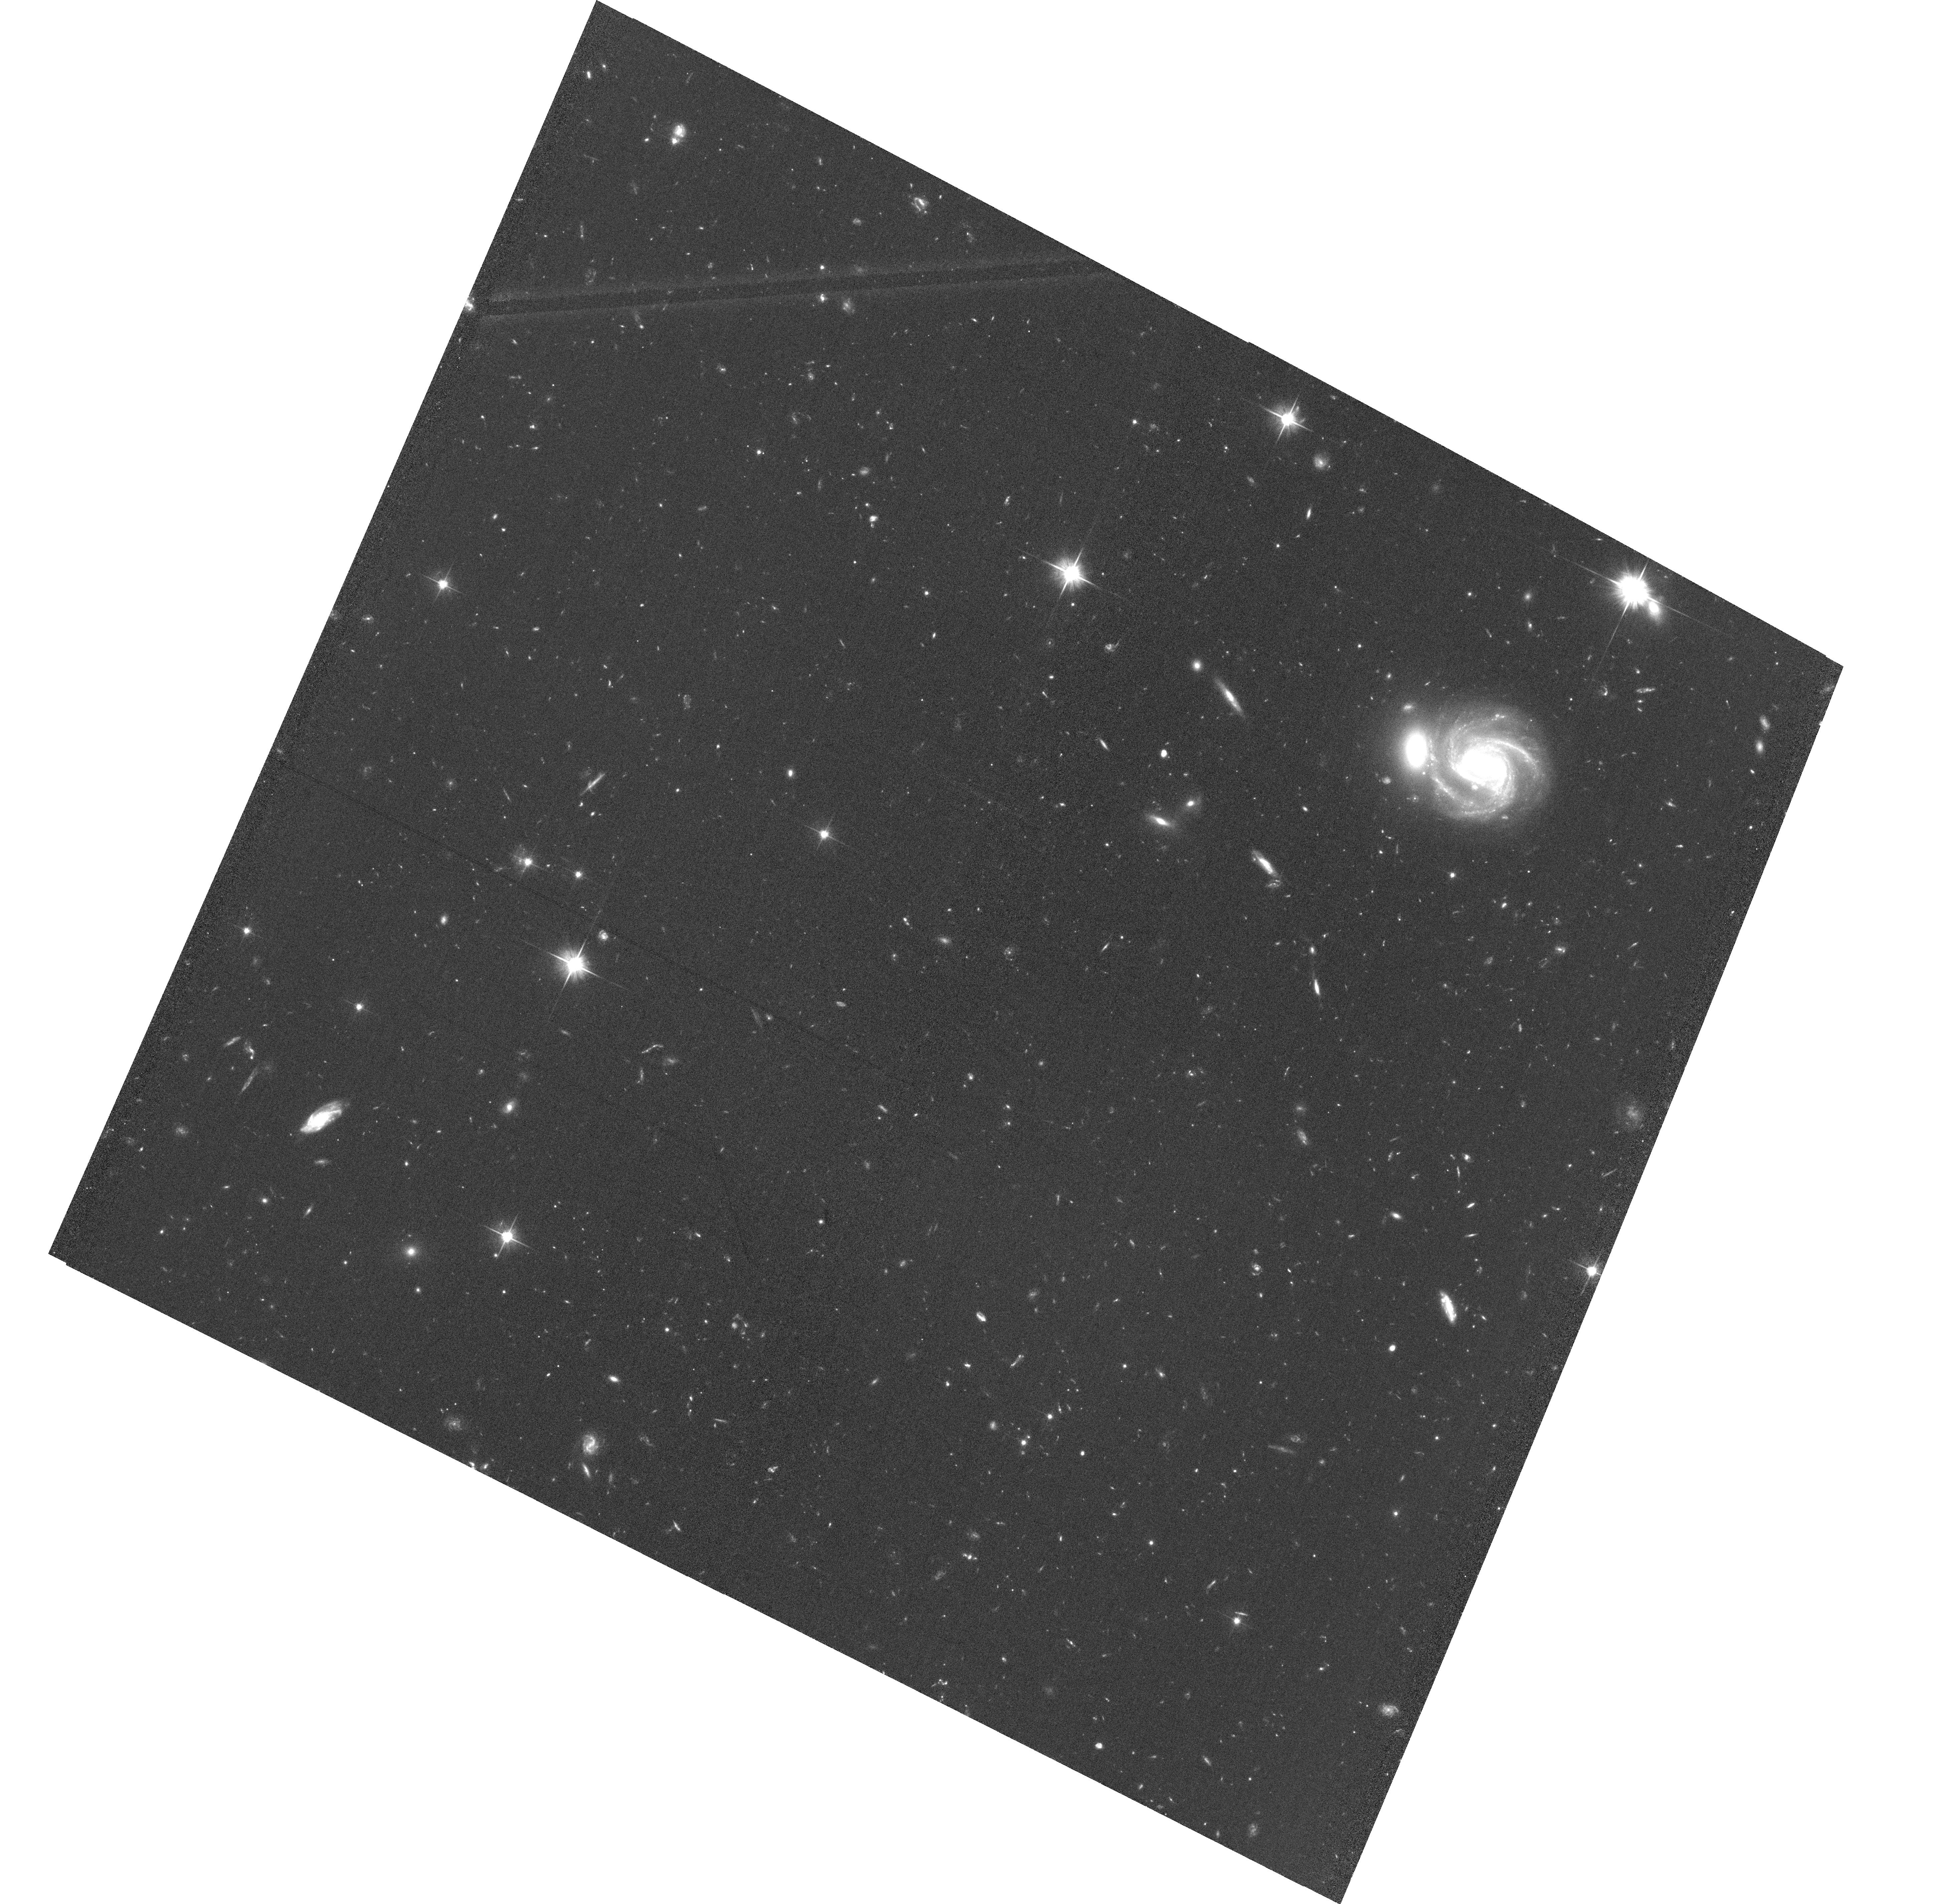
Target: BDF-3299
Instrument: ACS/WFC
Filter: F606W
Exposure: 1.3 h
Observation ID: hst_13688_04_acs_wfc_f606w_jcms04

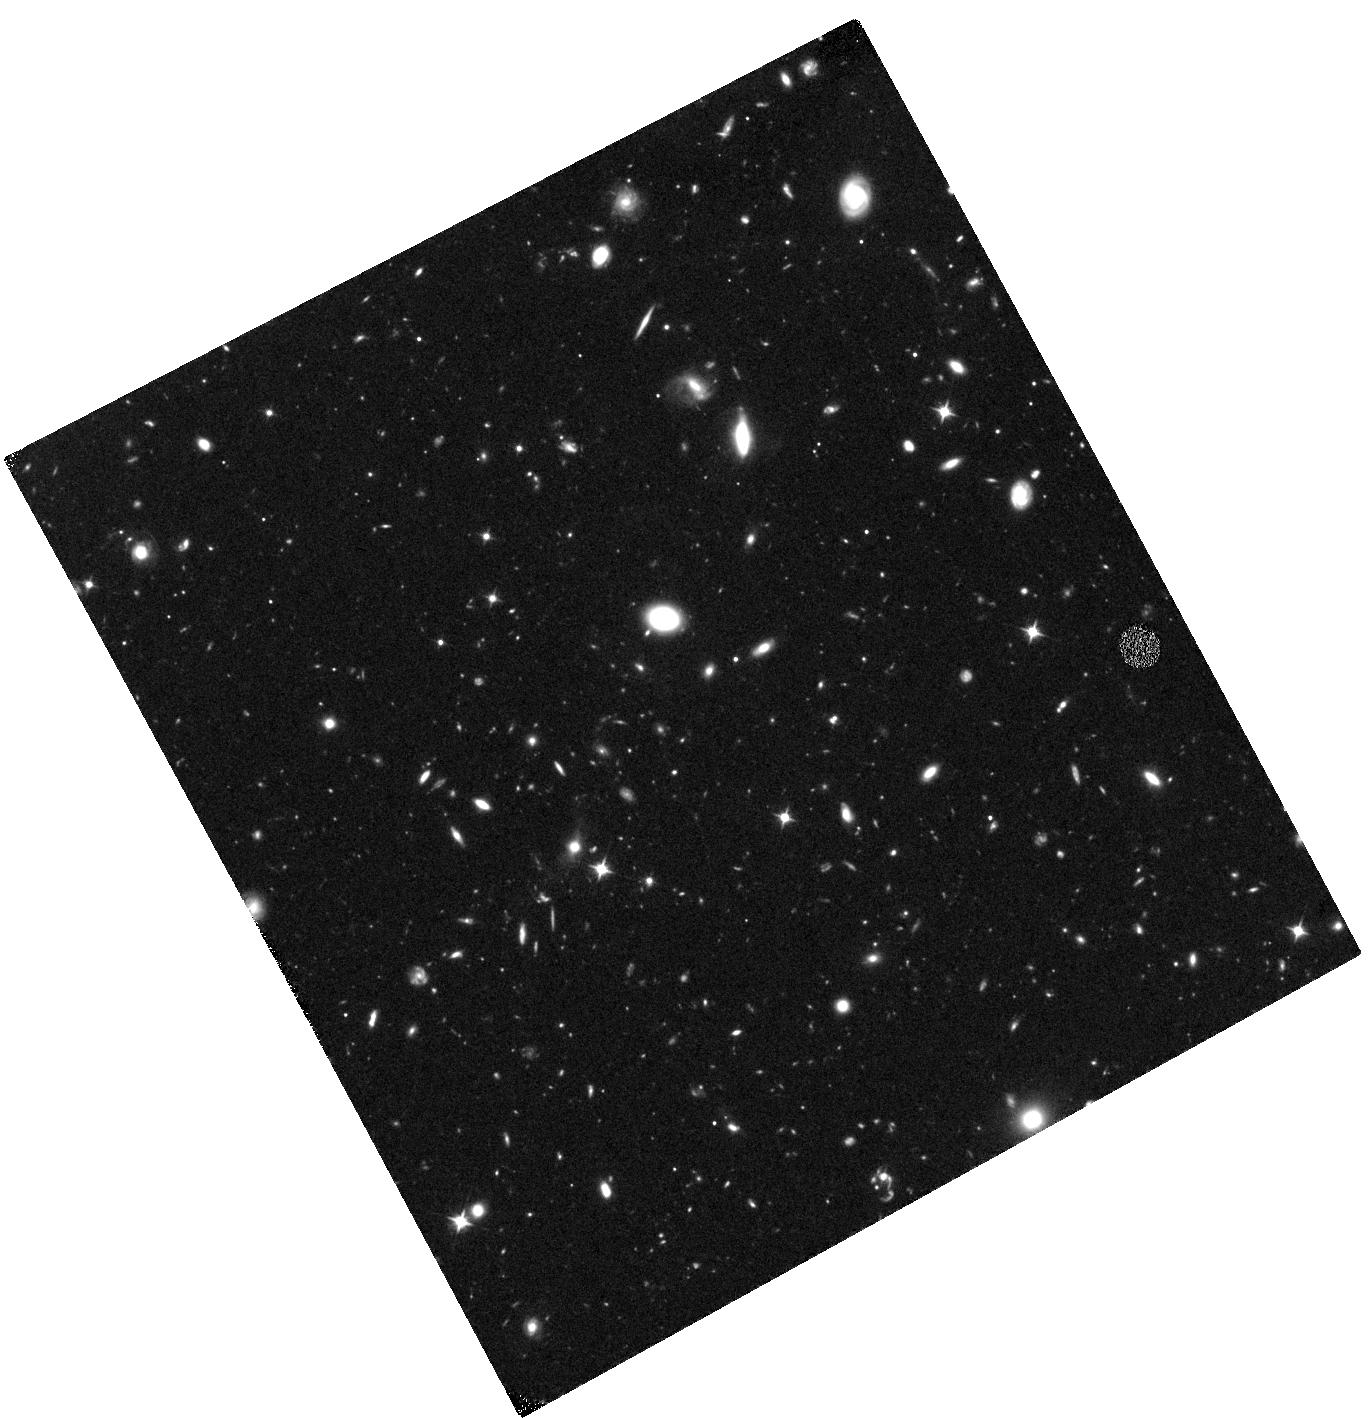
Target: BDF-521
Instrument: WFC3/IR
Filter: F105W
Exposure: 2.3 h
Observation ID: hst_13688_02_wfc3_ir_f105w_icms02

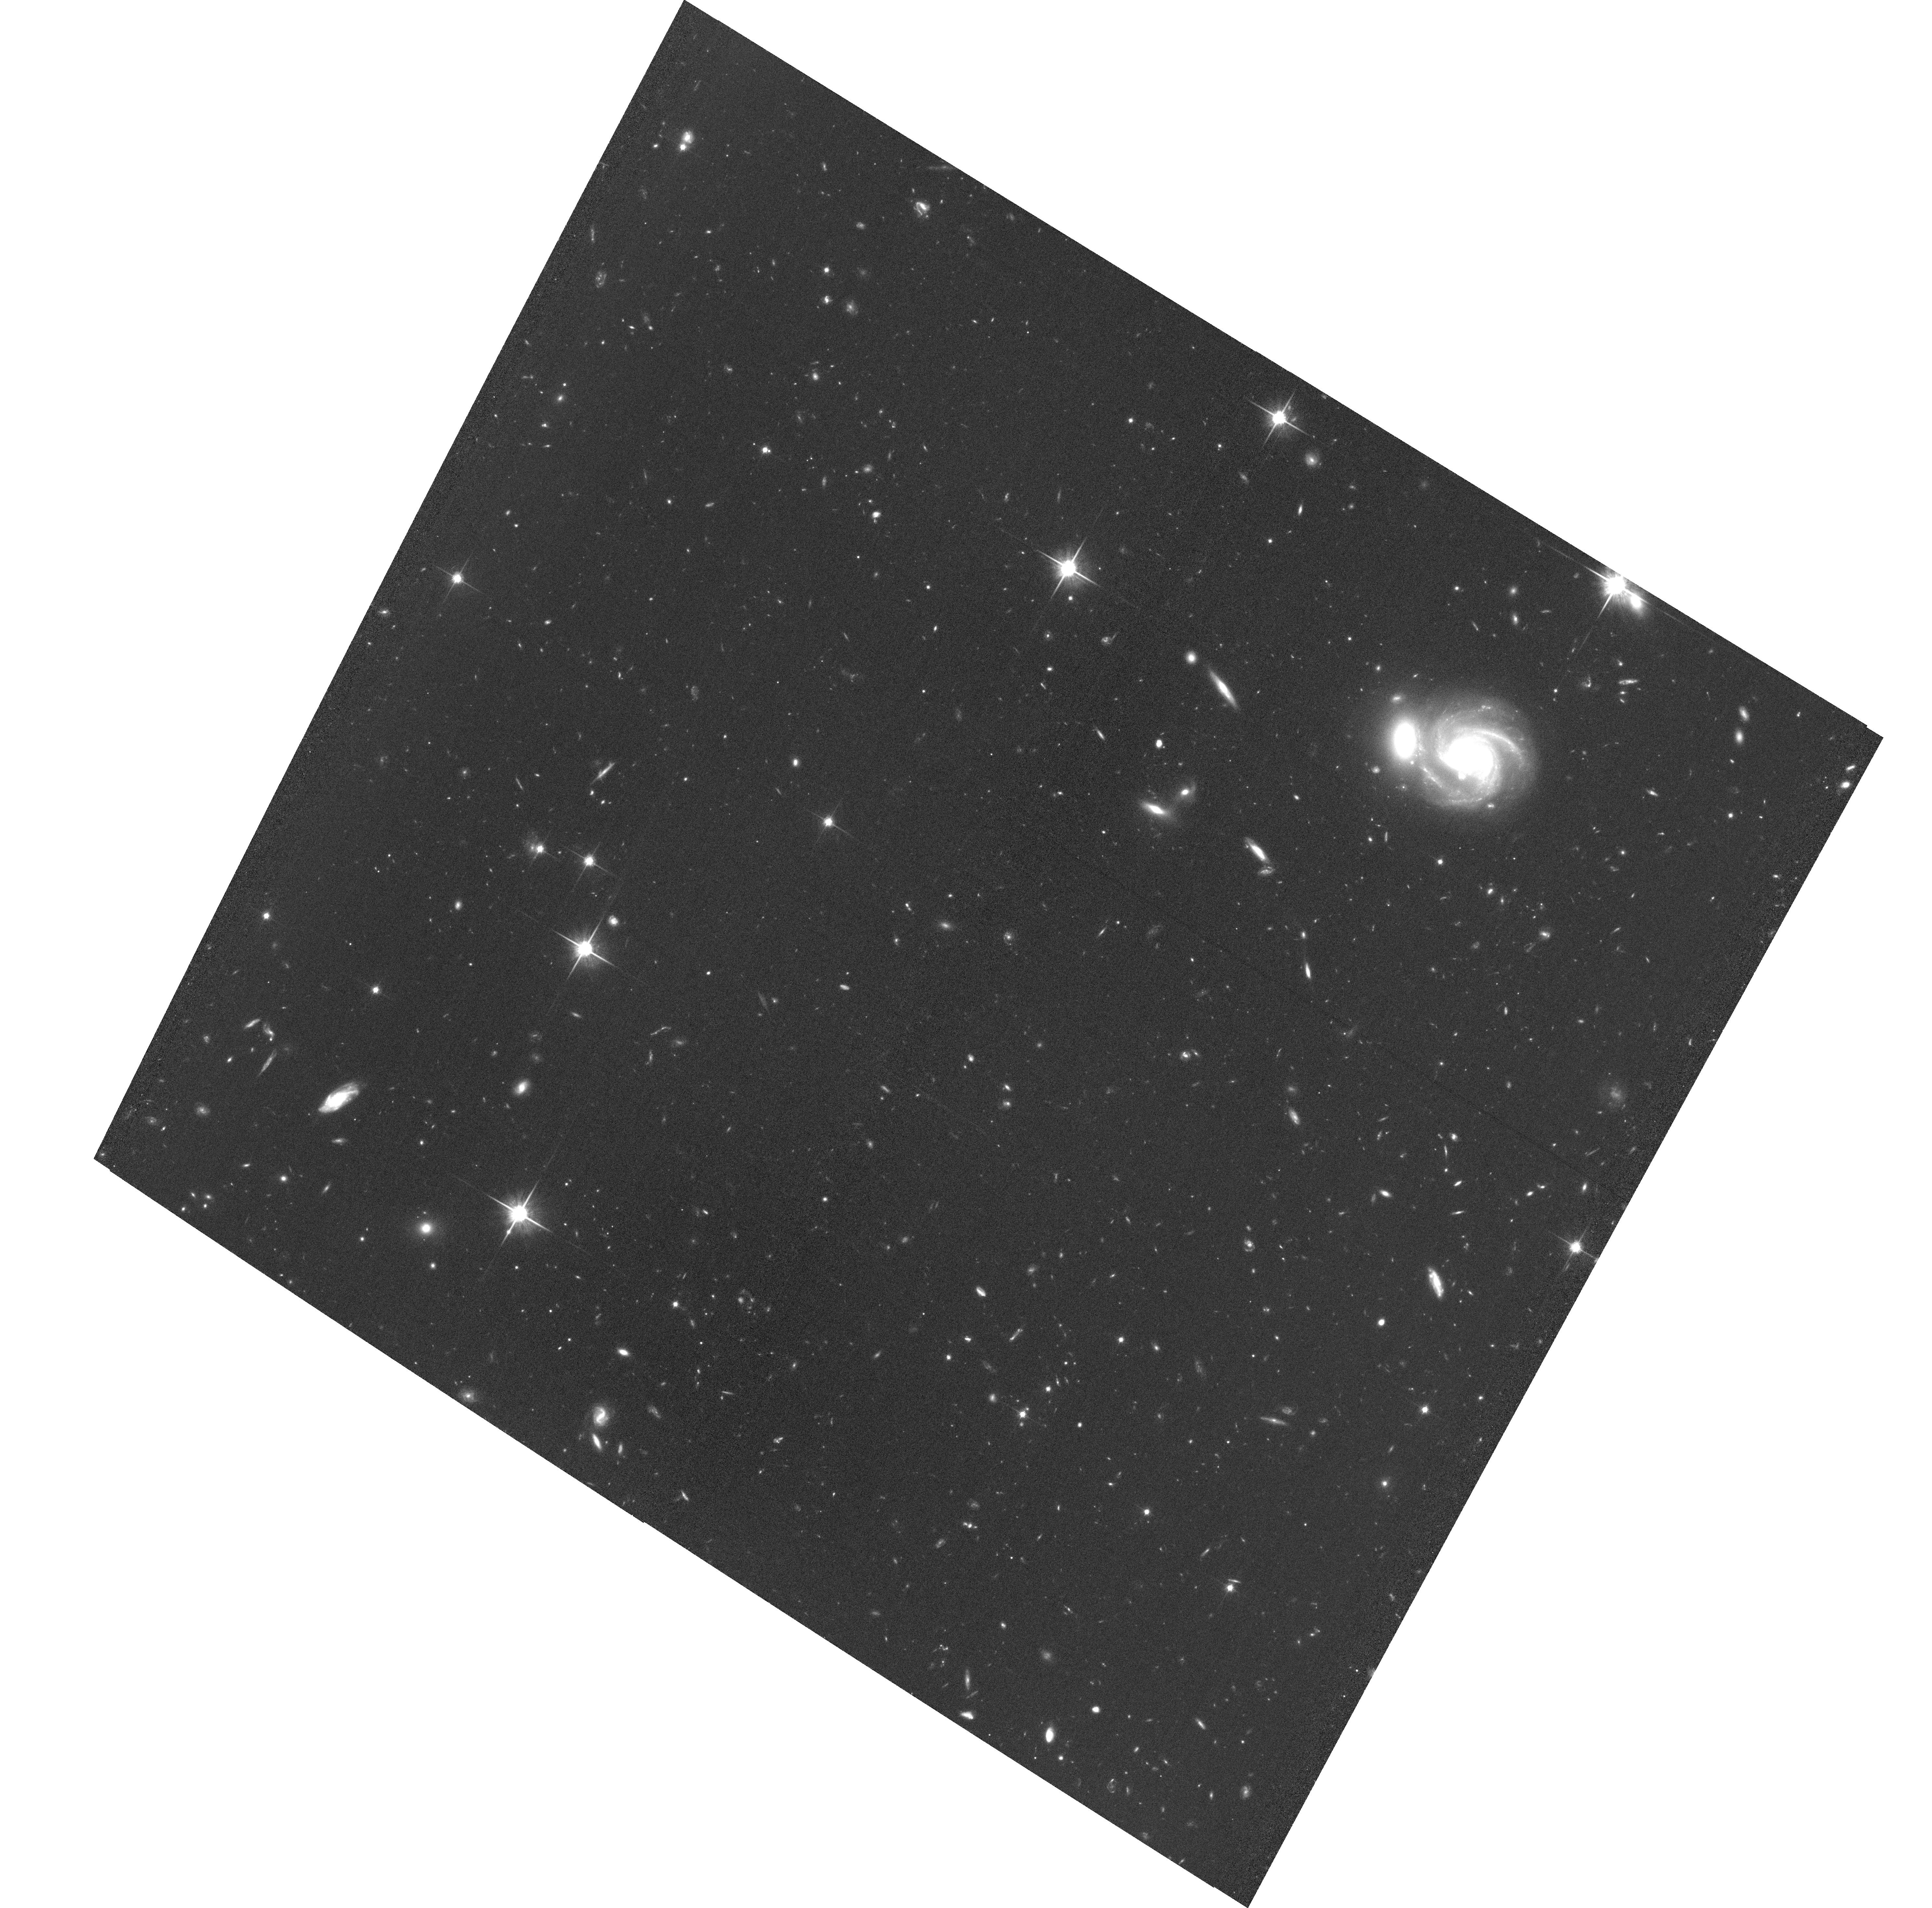
Target: BDF-3299
Instrument: ACS/WFC
Filter: F814W
Exposure: 2 h
Observation ID: hst_13688_03_acs_wfc_f814w_jcms03

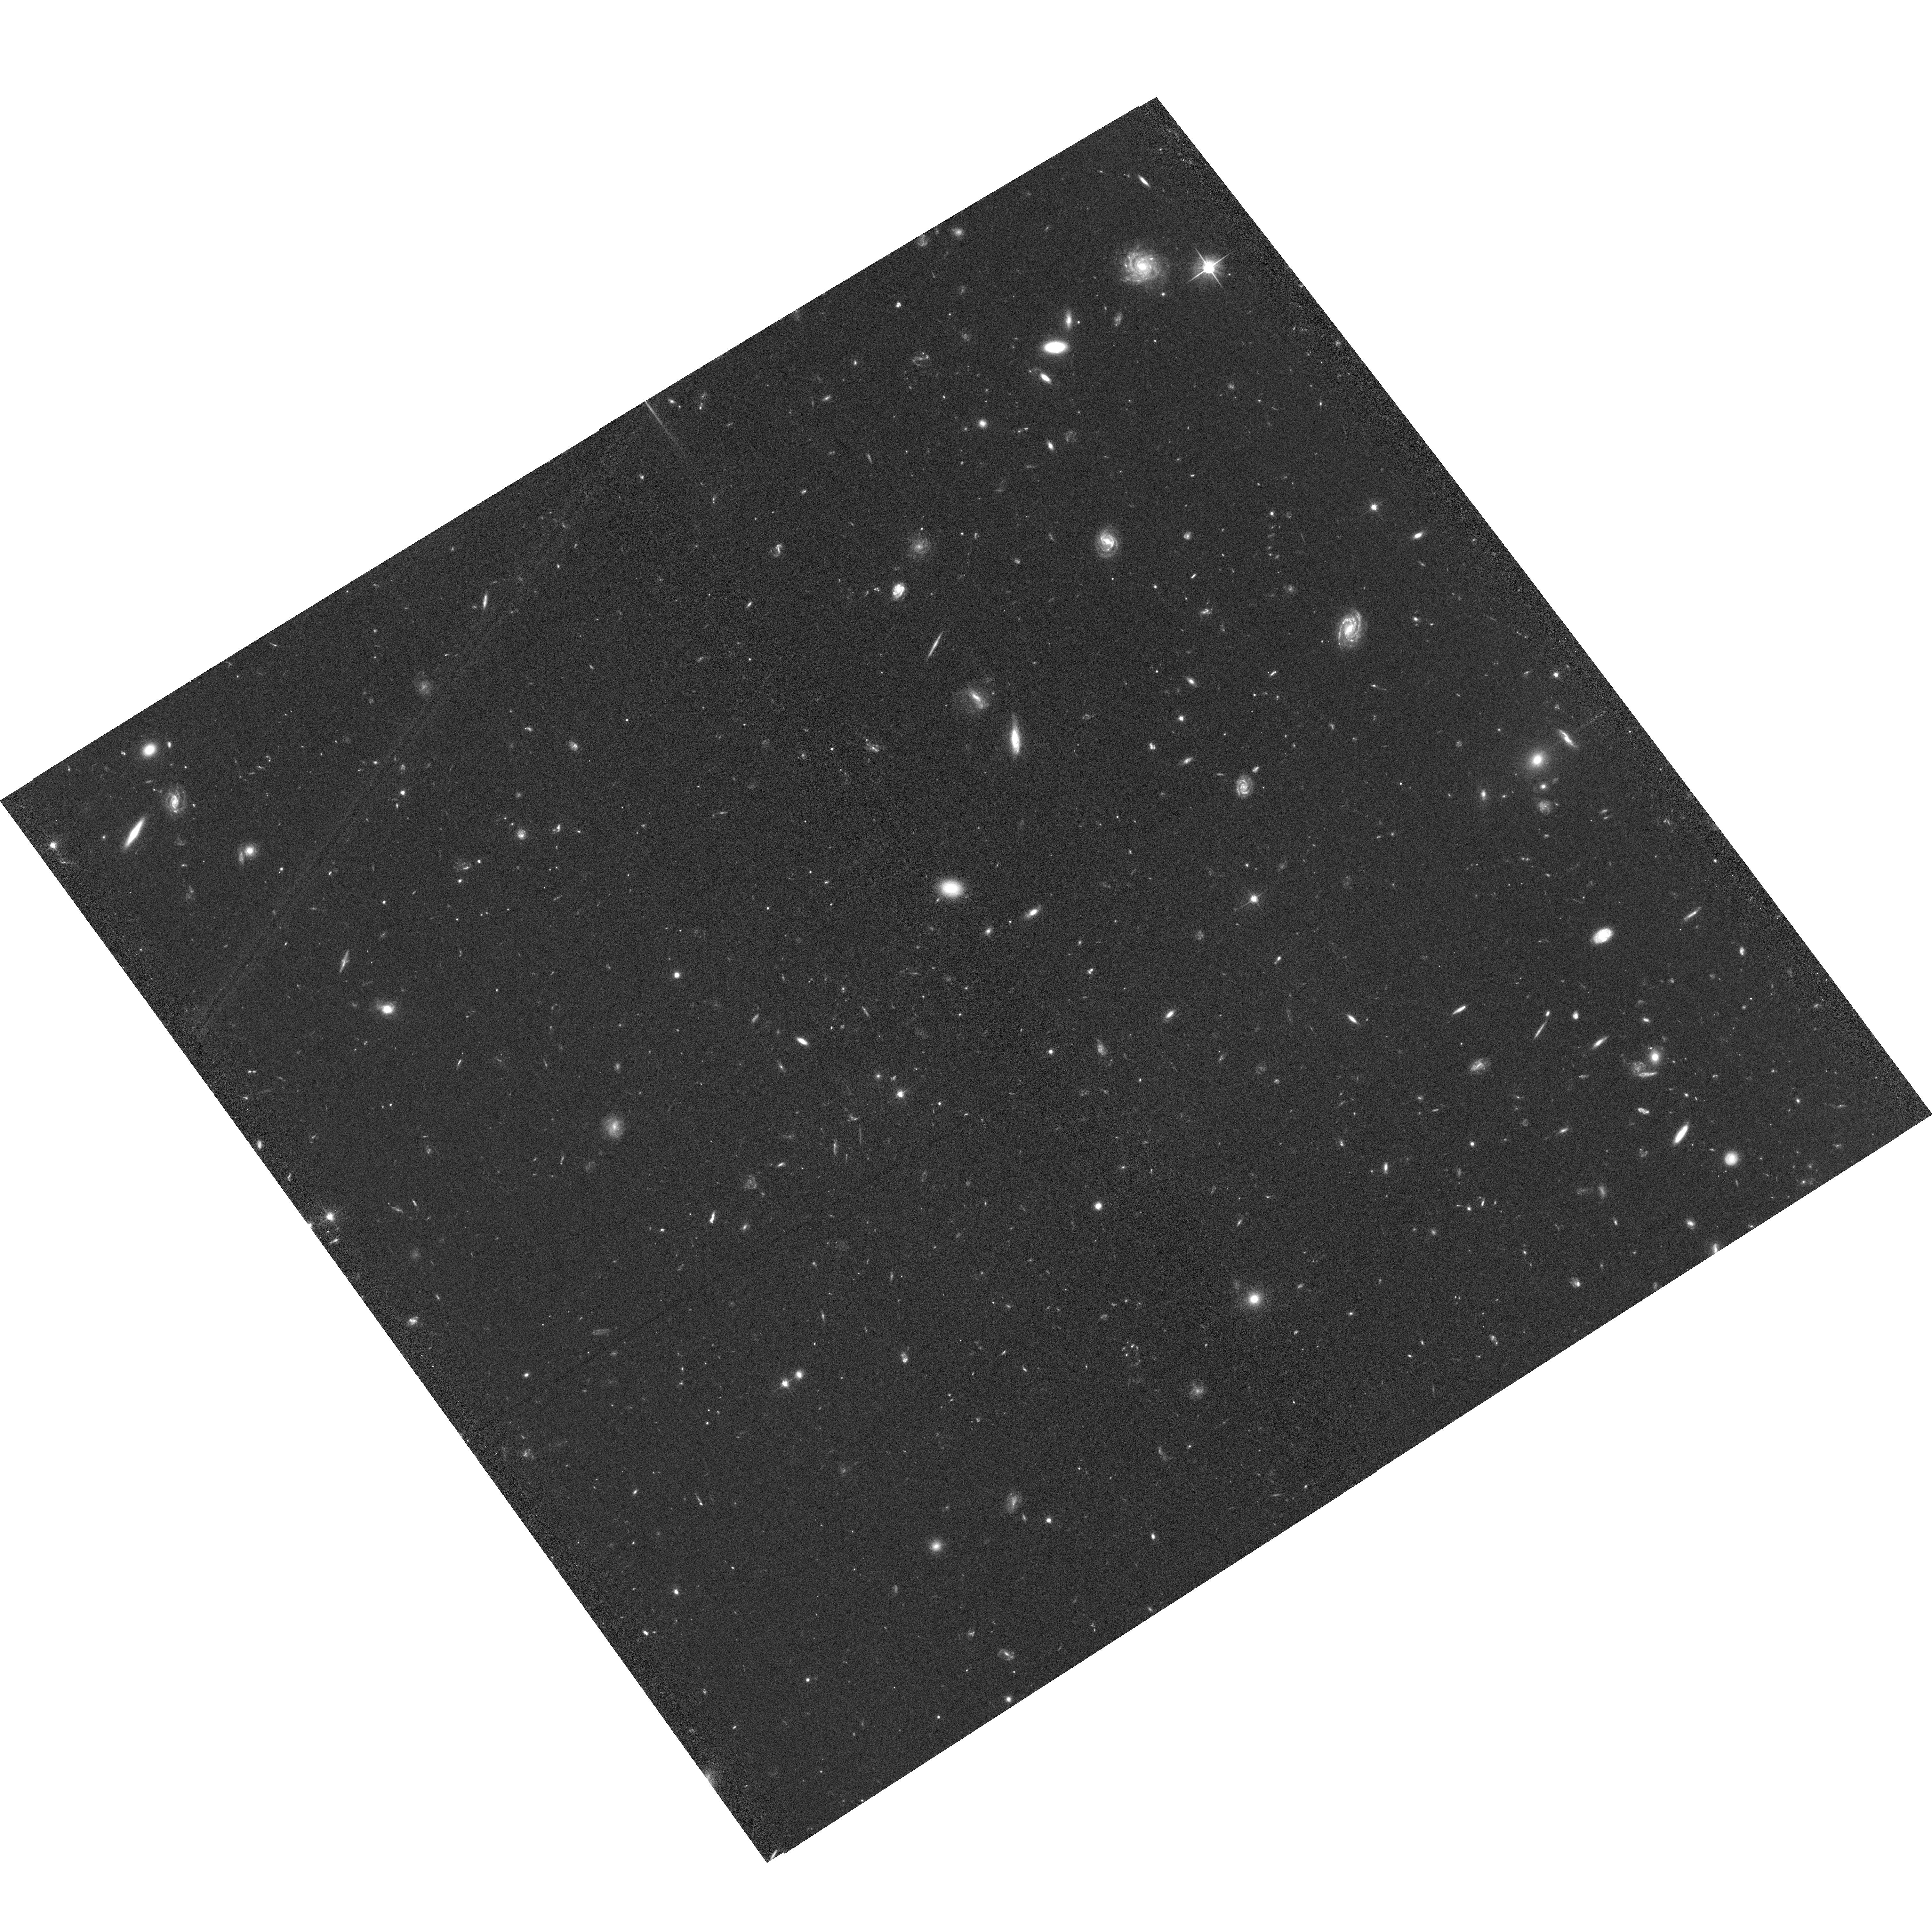
Target: BDF-521
Instrument: ACS/WFC
Filter: F606W
Exposure: 1.3 h
Observation ID: hst_13688_56_acs_wfc_f606w_jcms56

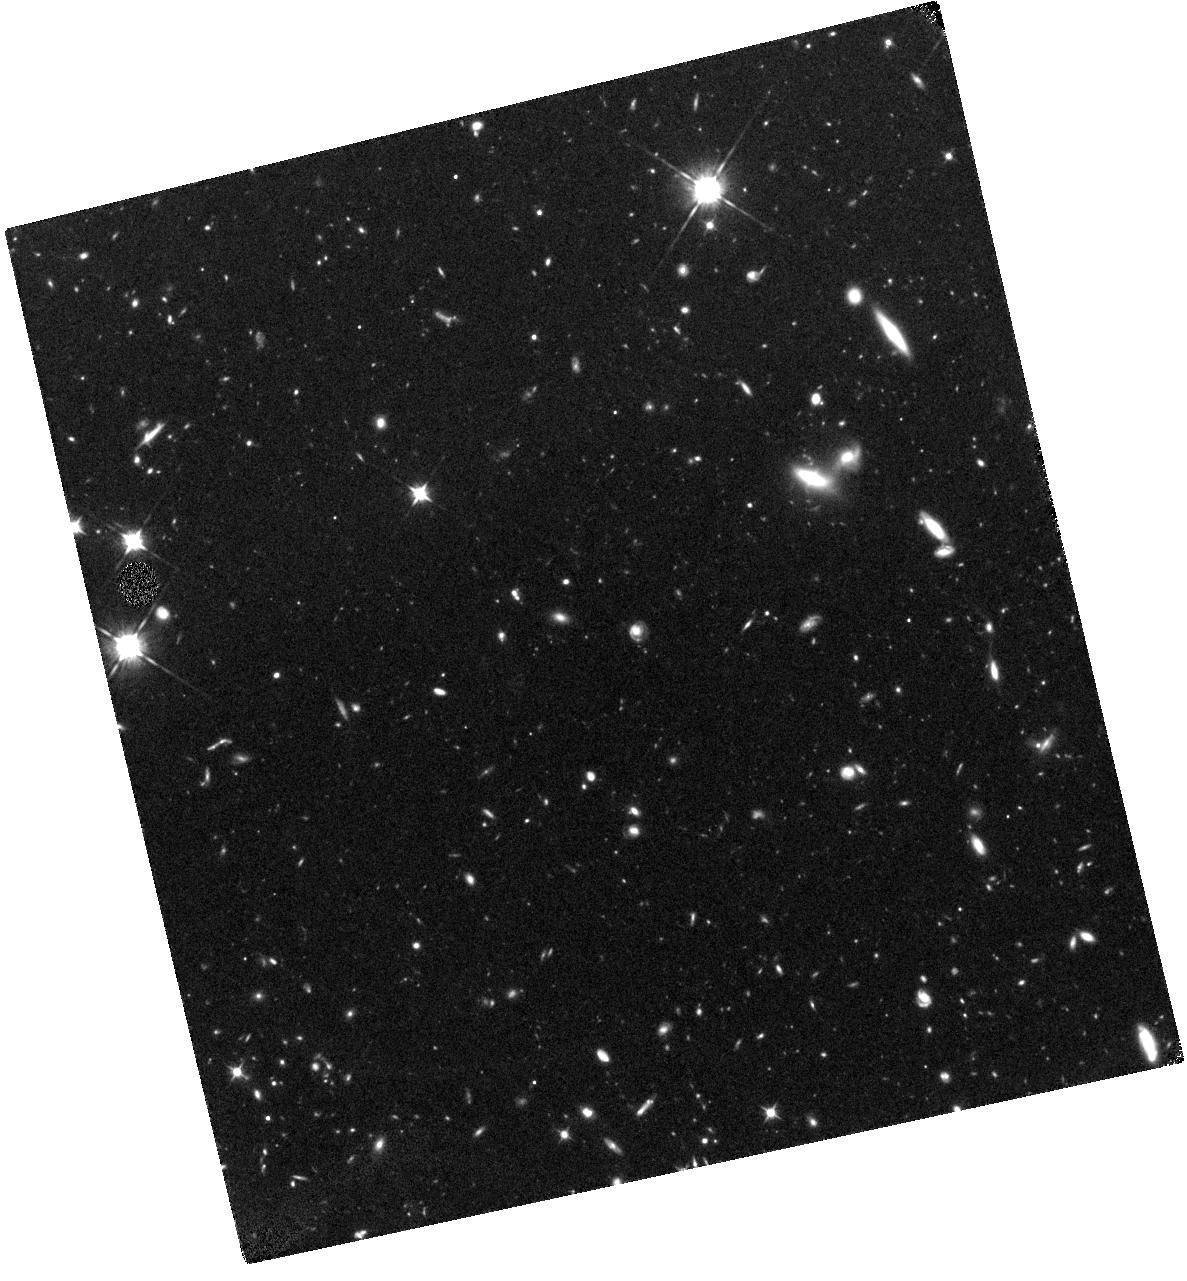
Target: BDF-3299
Instrument: WFC3/IR
Filter: F105W
Exposure: 2.3 h
Observation ID: hst_13688_01_wfc3_ir_f105w_icms01

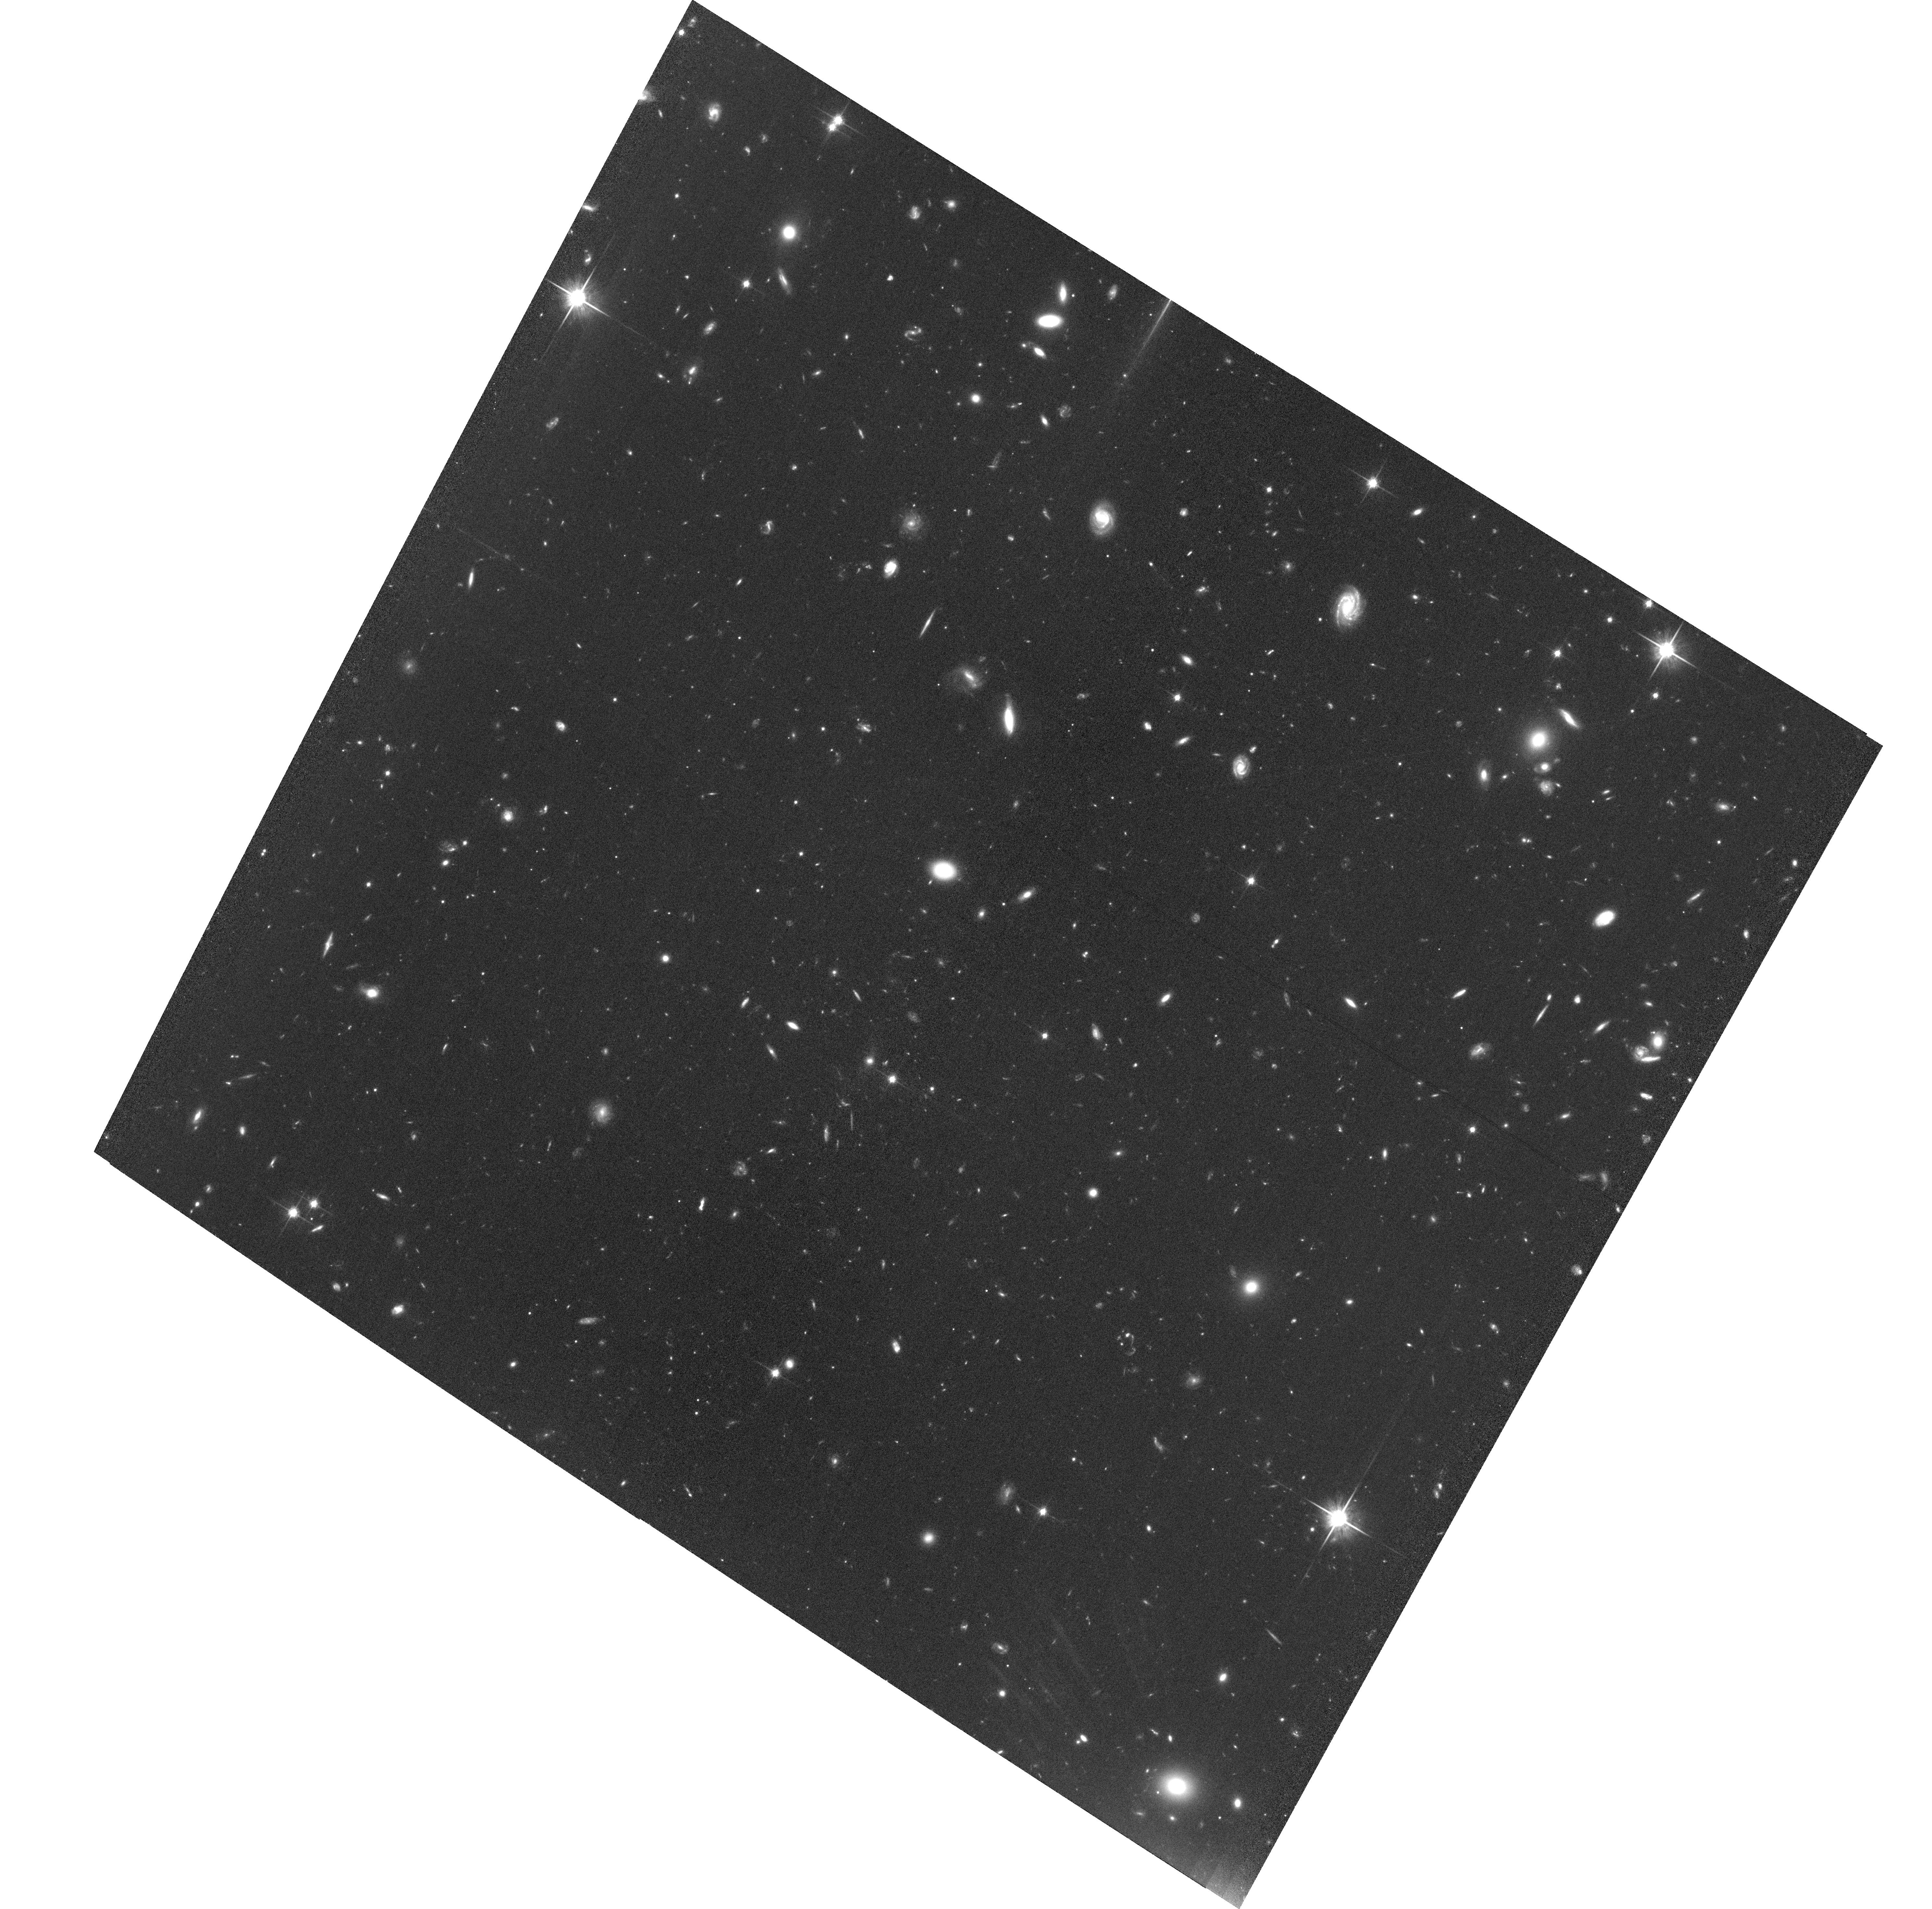
Target: BDF-521
Instrument: ACS/WFC
Filter: F814W
Exposure: 2 h
Observation ID: hst_13688_05_acs_wfc_f814w_jcms05

A clear patch in the dark age Universe? Looking for reionization sources around two bright Ly-alpha emitting galaxies at z=7 (PI: Castellano, Marco)

The last few years have seen a number of discoveries that provided the first glimpse of the Universe at z>7 using both space and ground-based telescopes. The spectroscopic determination of a significant decrease at z>6 of the Ly-alpha emitter fraction among Lyman break galaxies (LBGs) has been interpreted as evidence for a rapid increase of the neutral HI in the inter-galactic medium (IGM). Among the different lines of sight explored so far, the BDF field stands out as a peculiar area since it contains two bright, high EW, Ly-alpha emitting galaxies at z=7.008 and z=7.109. However, their UV luminosity is not sufficient to generate an ionized region large enough to explain the observability of their Ly-alpha lines: the close physical distance between the two objects (4.4Mpc) thus suggests that they might be included in the same, large HII bubble which is ionized thanks to contribution of a yet undetected population of fainter sources. Indeed, theoretical models predict that a factor of 4-10 overdensity of z-dropout galaxies with respect to the available, robust determinations of the z~7 UV LF, should be detected by pushing the detection limits to Y=27.5 (M(UV)=-19.5). A small investment of HST time will allow us to perform a direct test of these theoretical predictions by searching for additional ionizing sources through standard optical/near IR photometric criteria. With the proposed observations we will be able to confirm whether the BDF area is the first re-ionized "bubble'' ever detected in the early Universe. This will help us to understand the earliest phases of galaxy formation and see the process of reionization caught in the act.